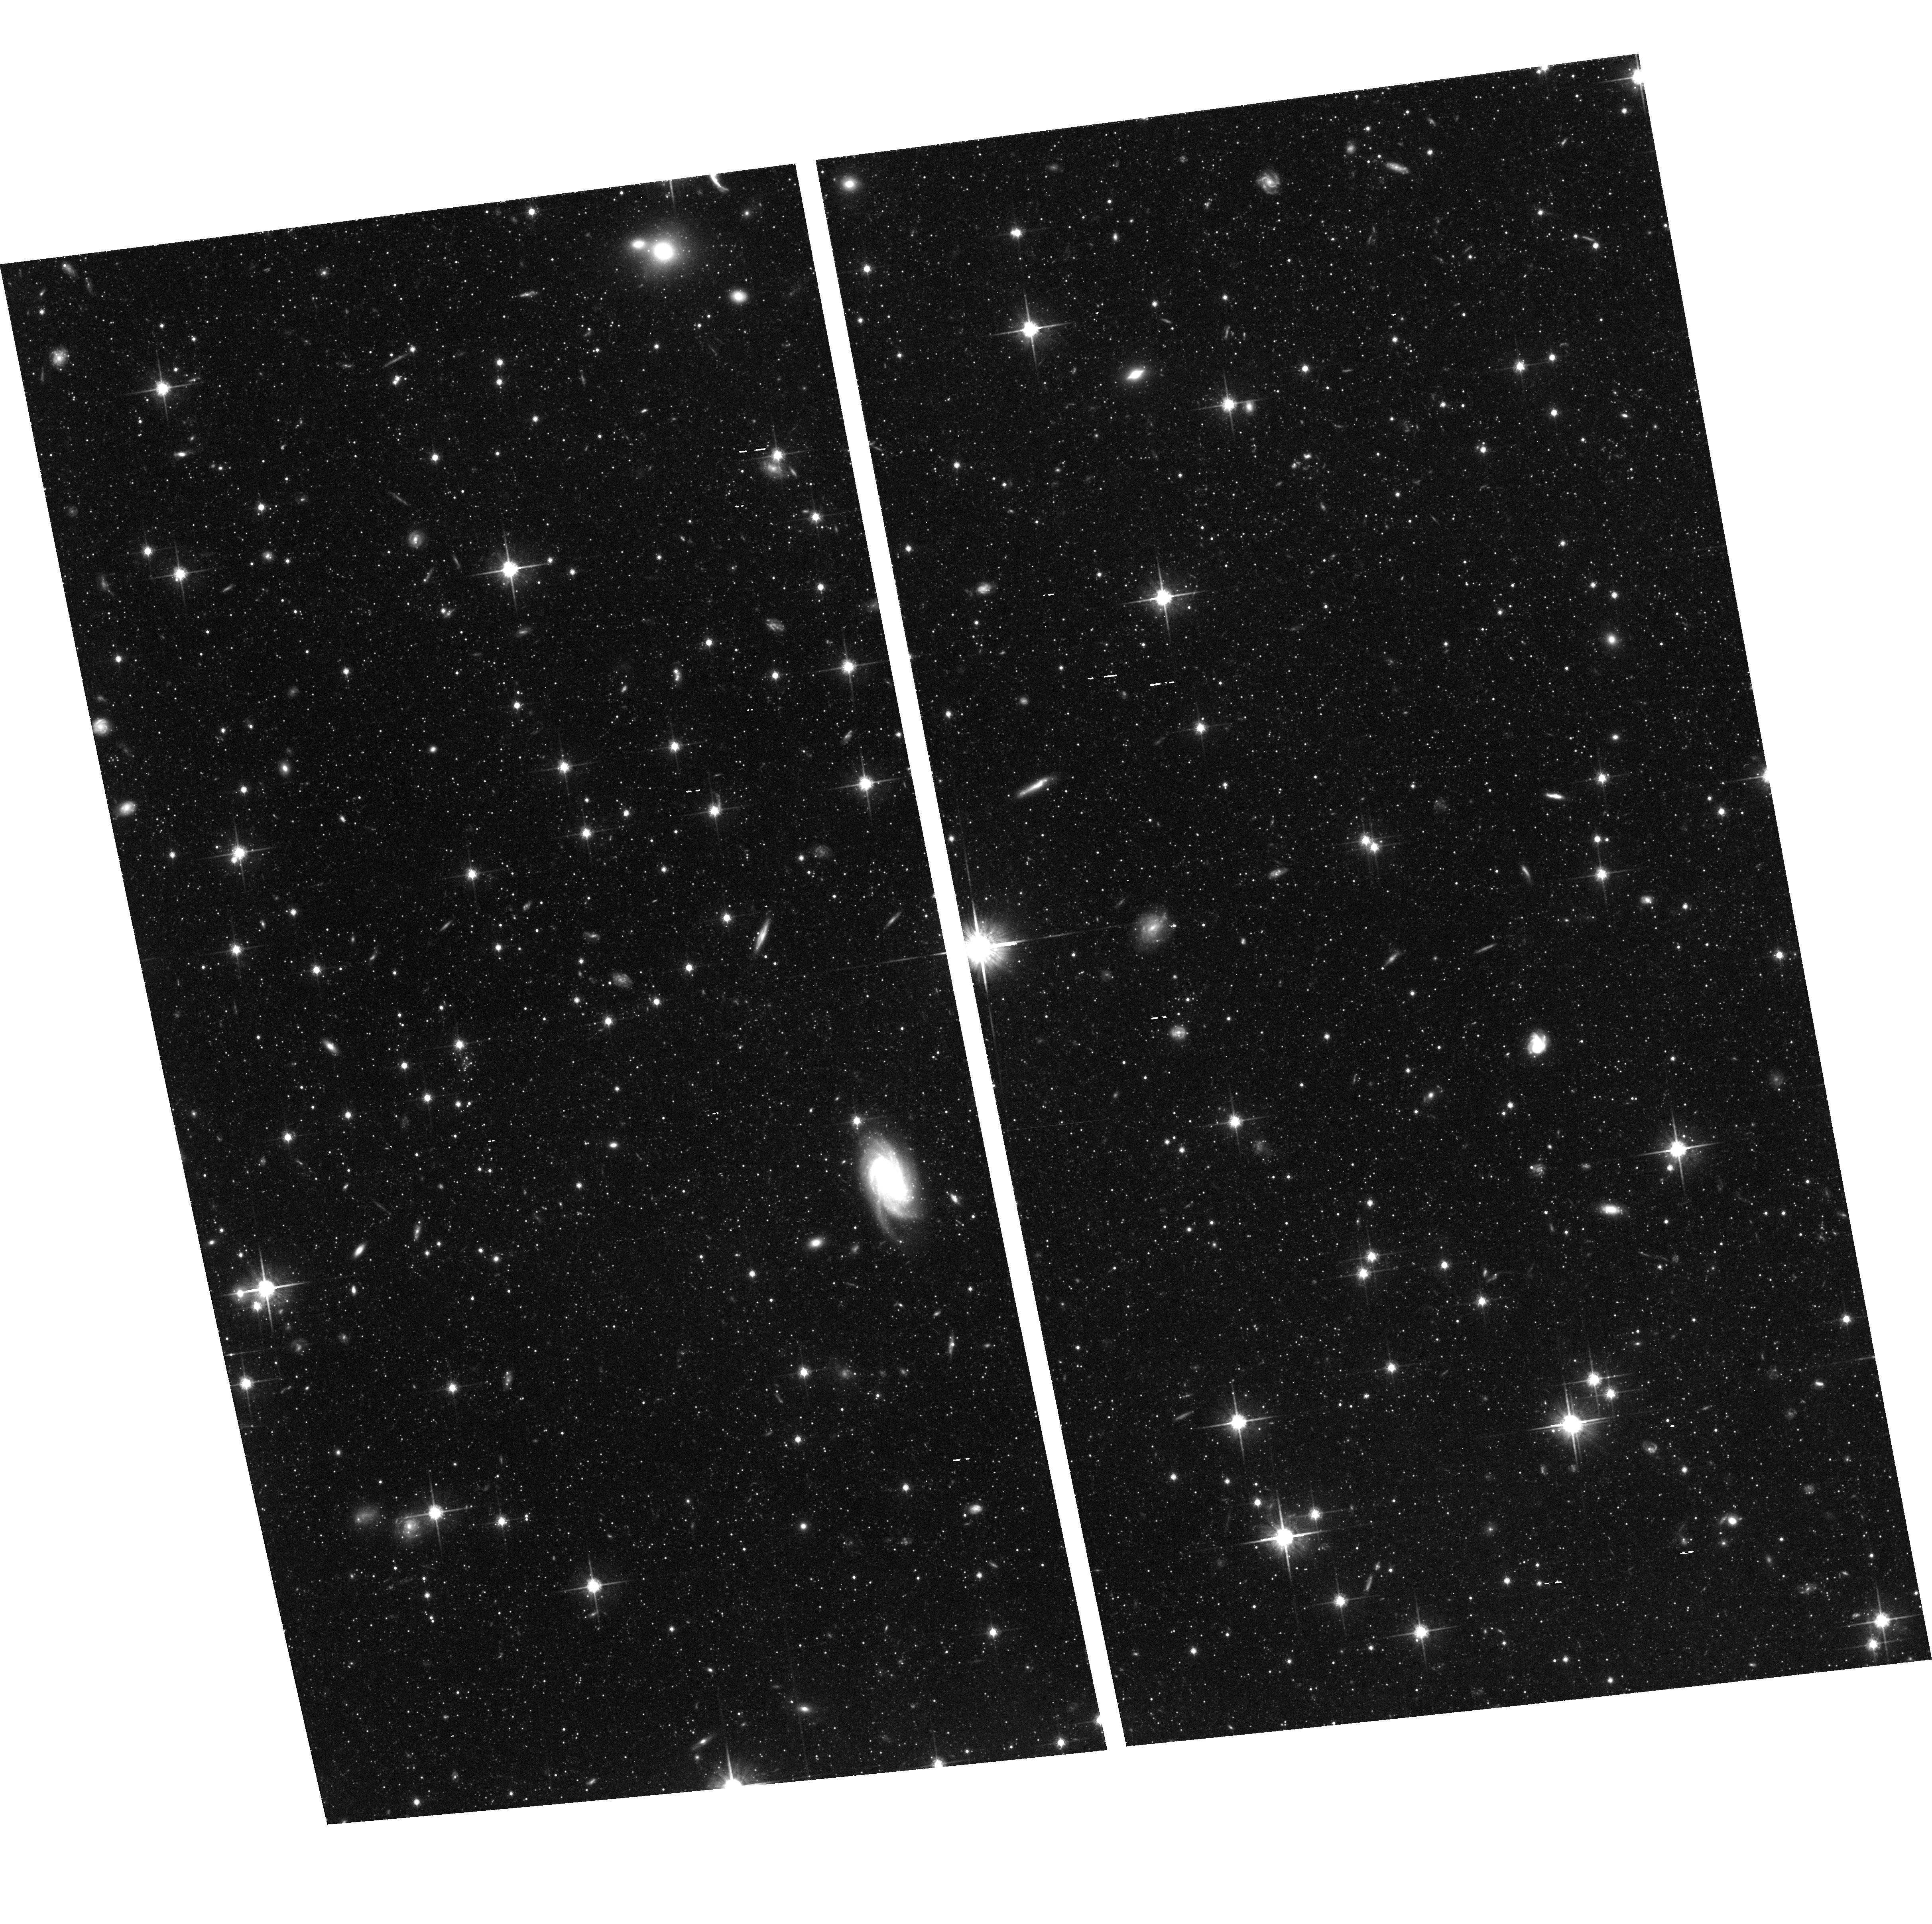
Target: NGC5128-F0. Instrument: ACS/WFC. Filter: F814W. Exposure: 2.1 h. Observation ID: hst_9373_02_acs_wfc_f814w_j6la02

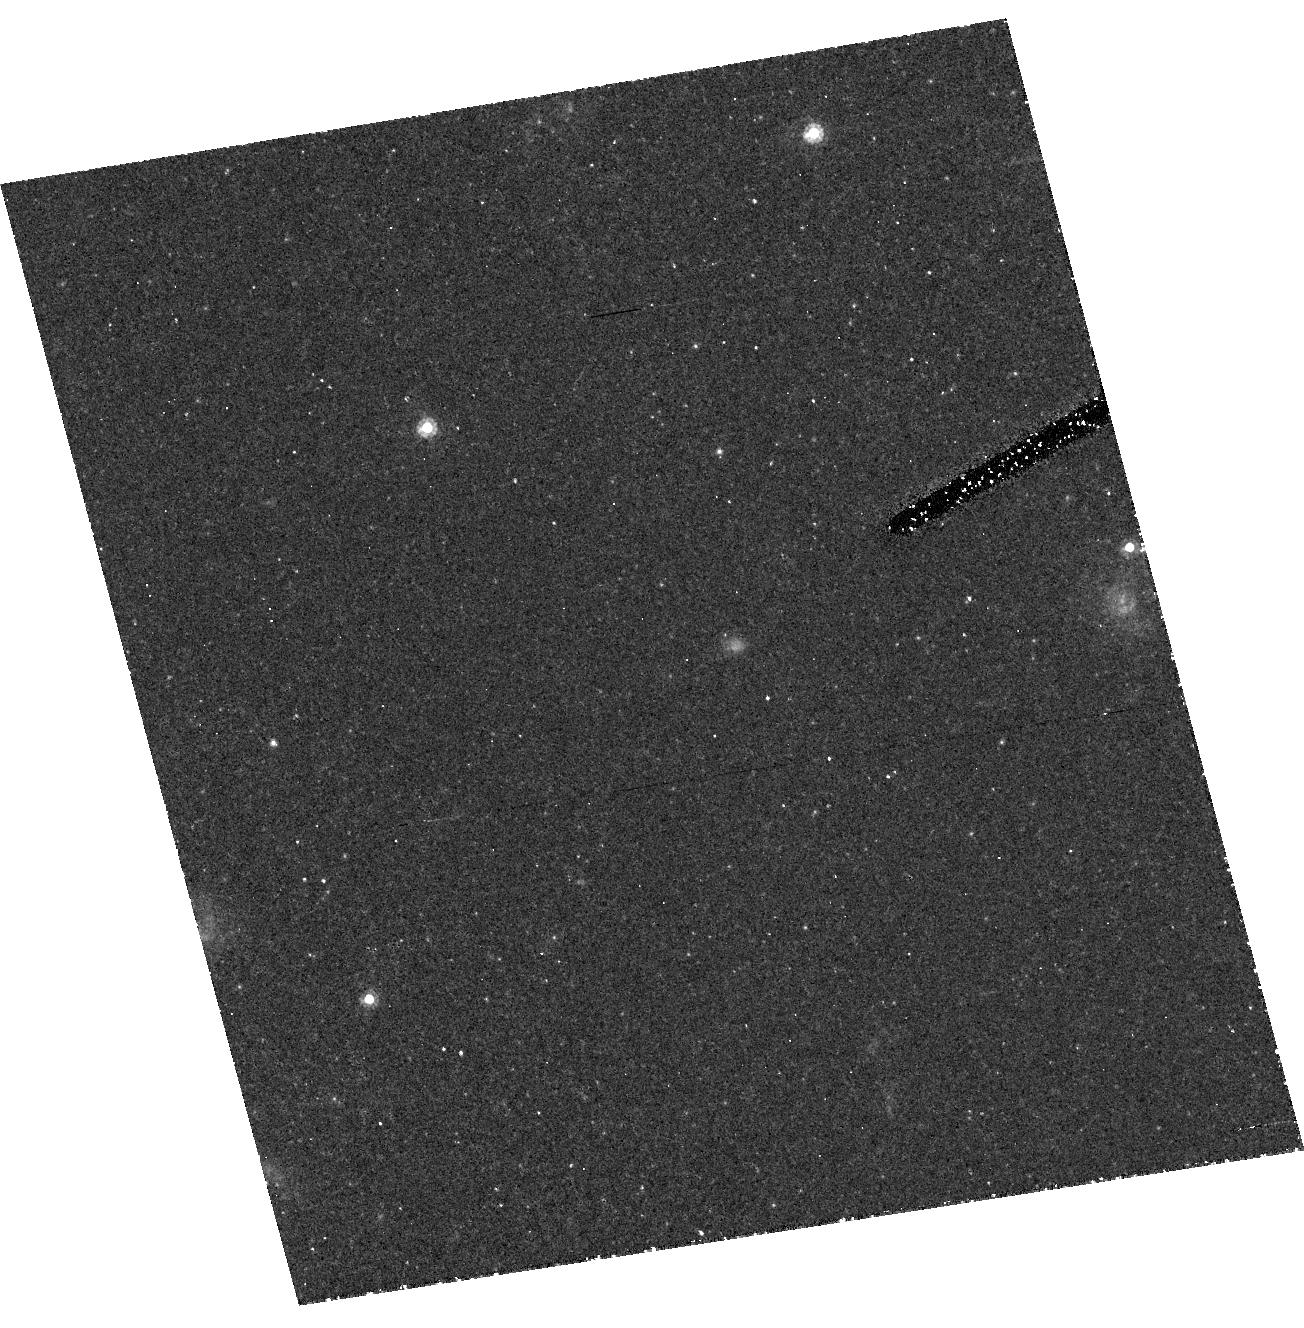
Target: field at RA 201.313°, Dec -43.575°. Instrument: ACS/HRC. Filter: F555W. Exposure: 2.1 h. Observation ID: hst_9373_05_acs_hrc_f555w_j6la05

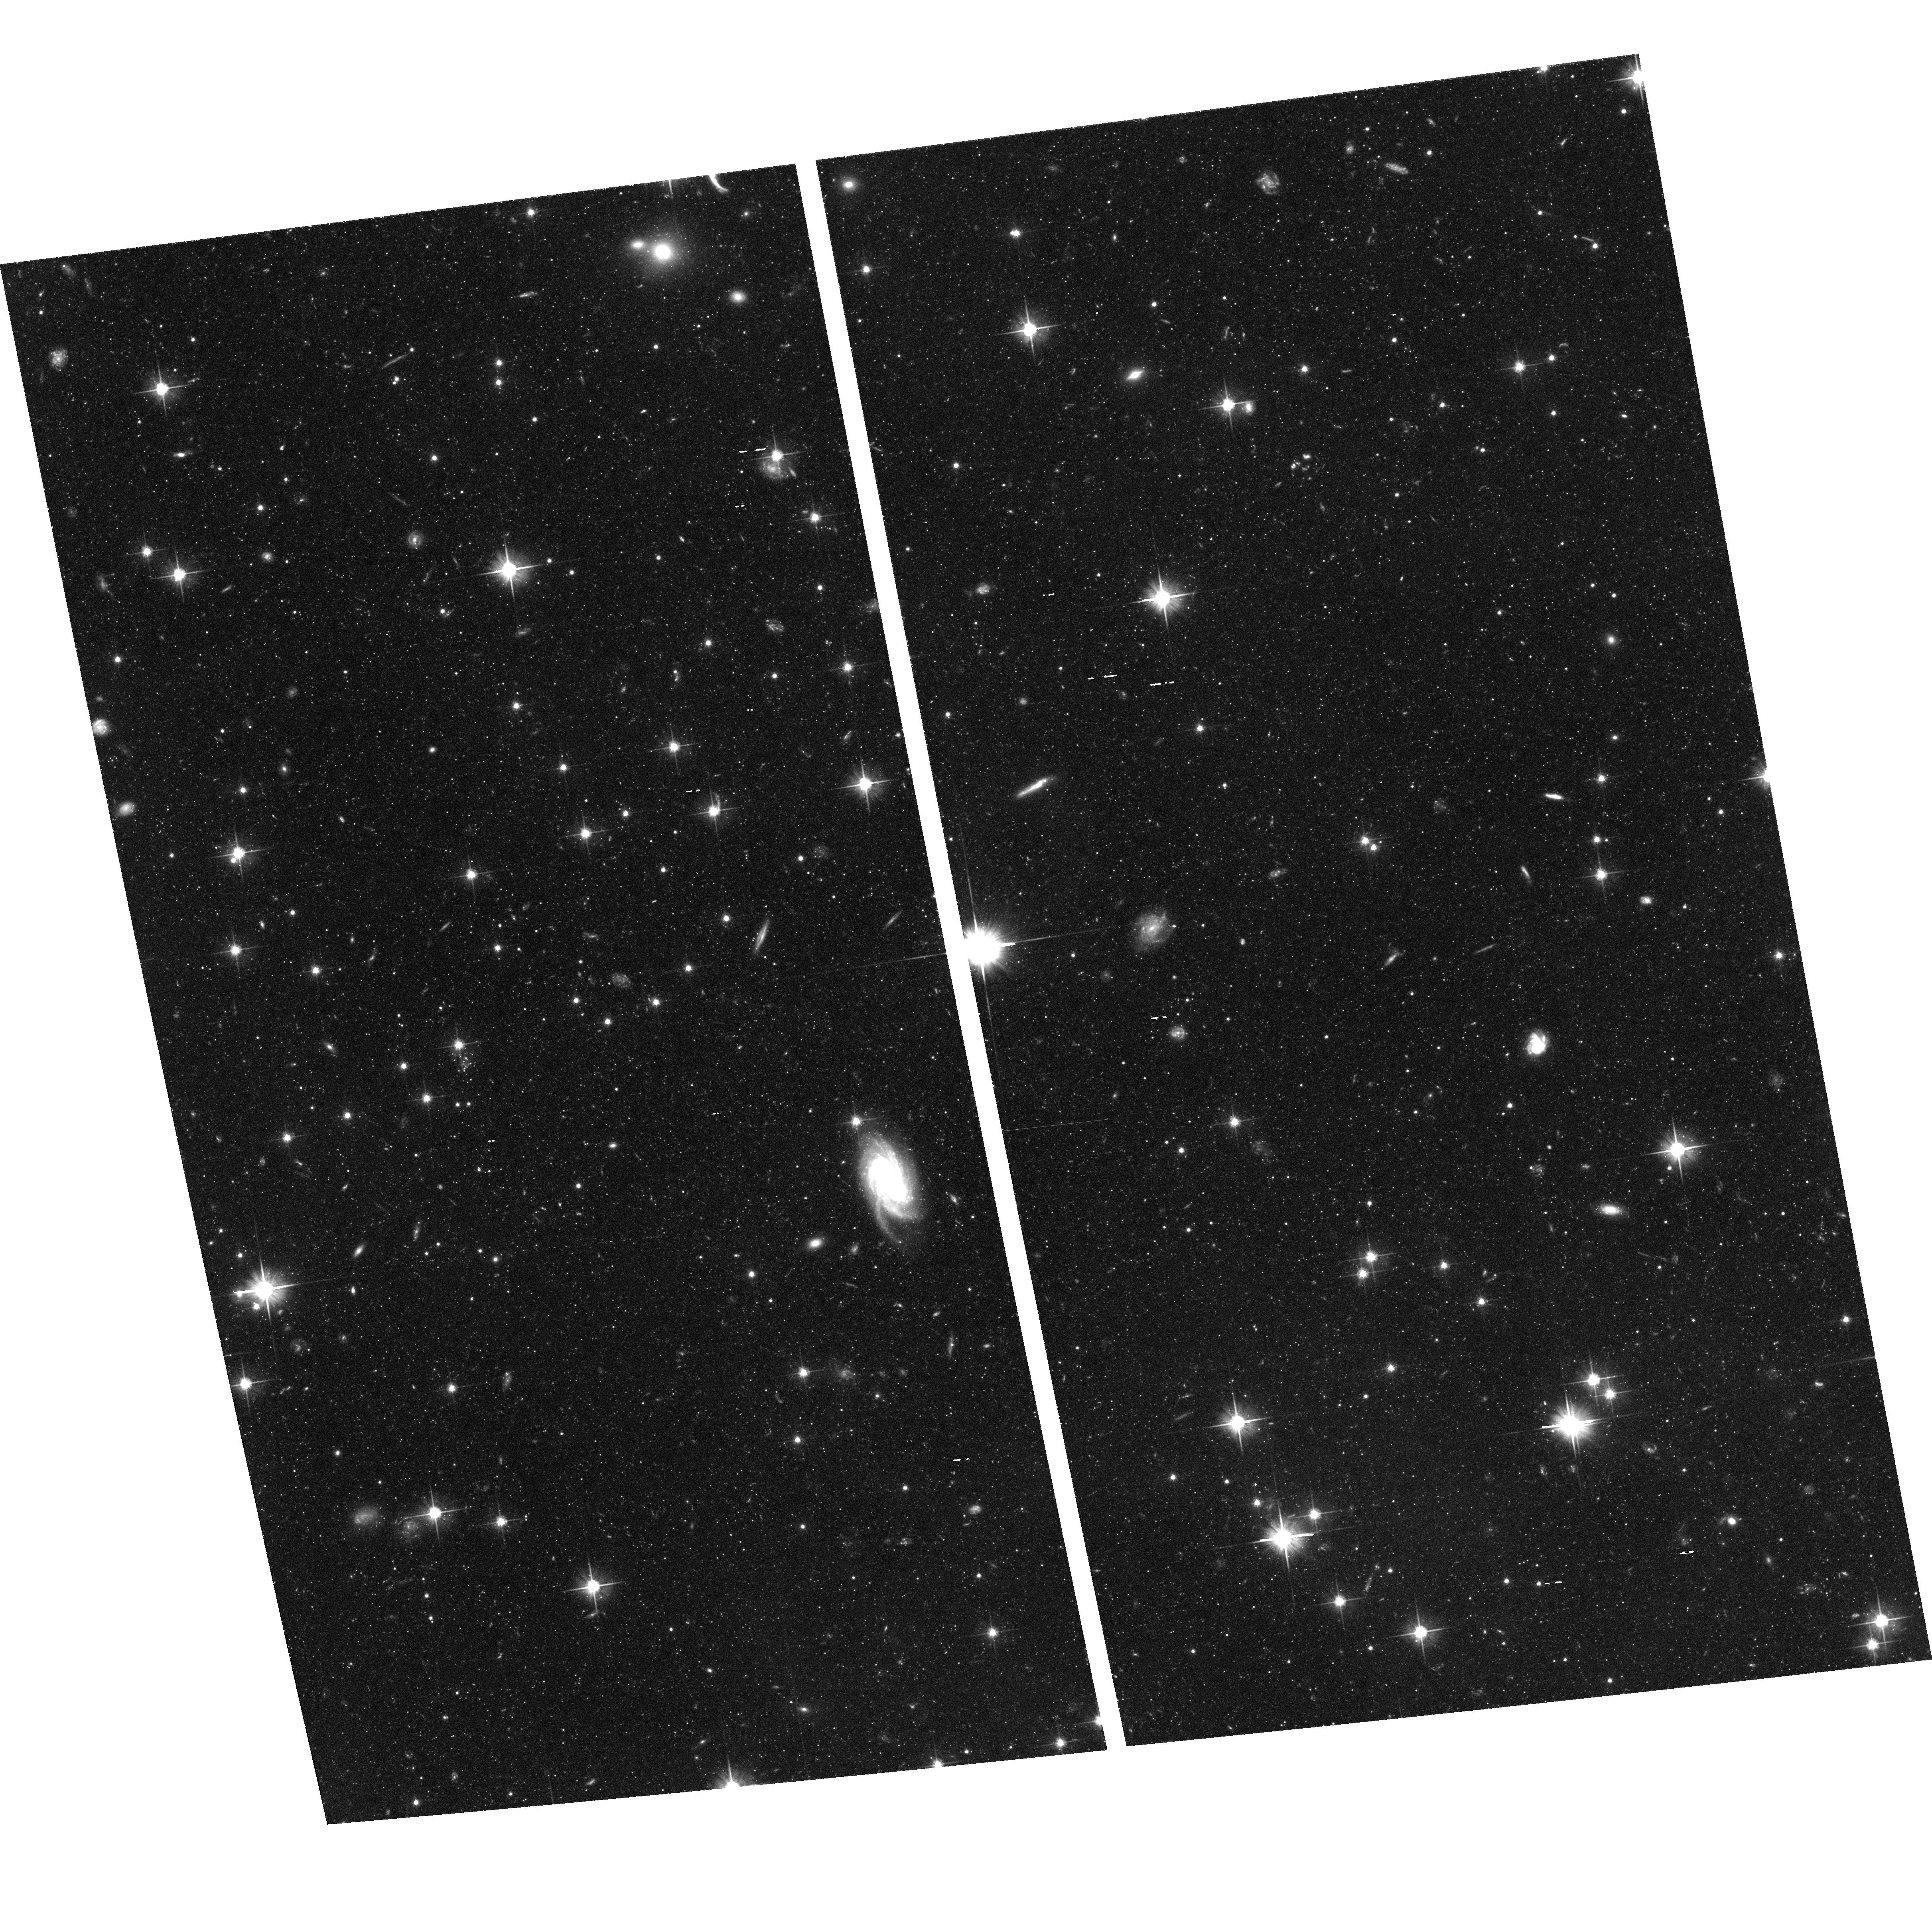
Target: NGC5128-F0. Instrument: ACS/WFC. Filter: F606W. Exposure: 2.1 h. Observation ID: hst_9373_07_acs_wfc_f606w_j6la07

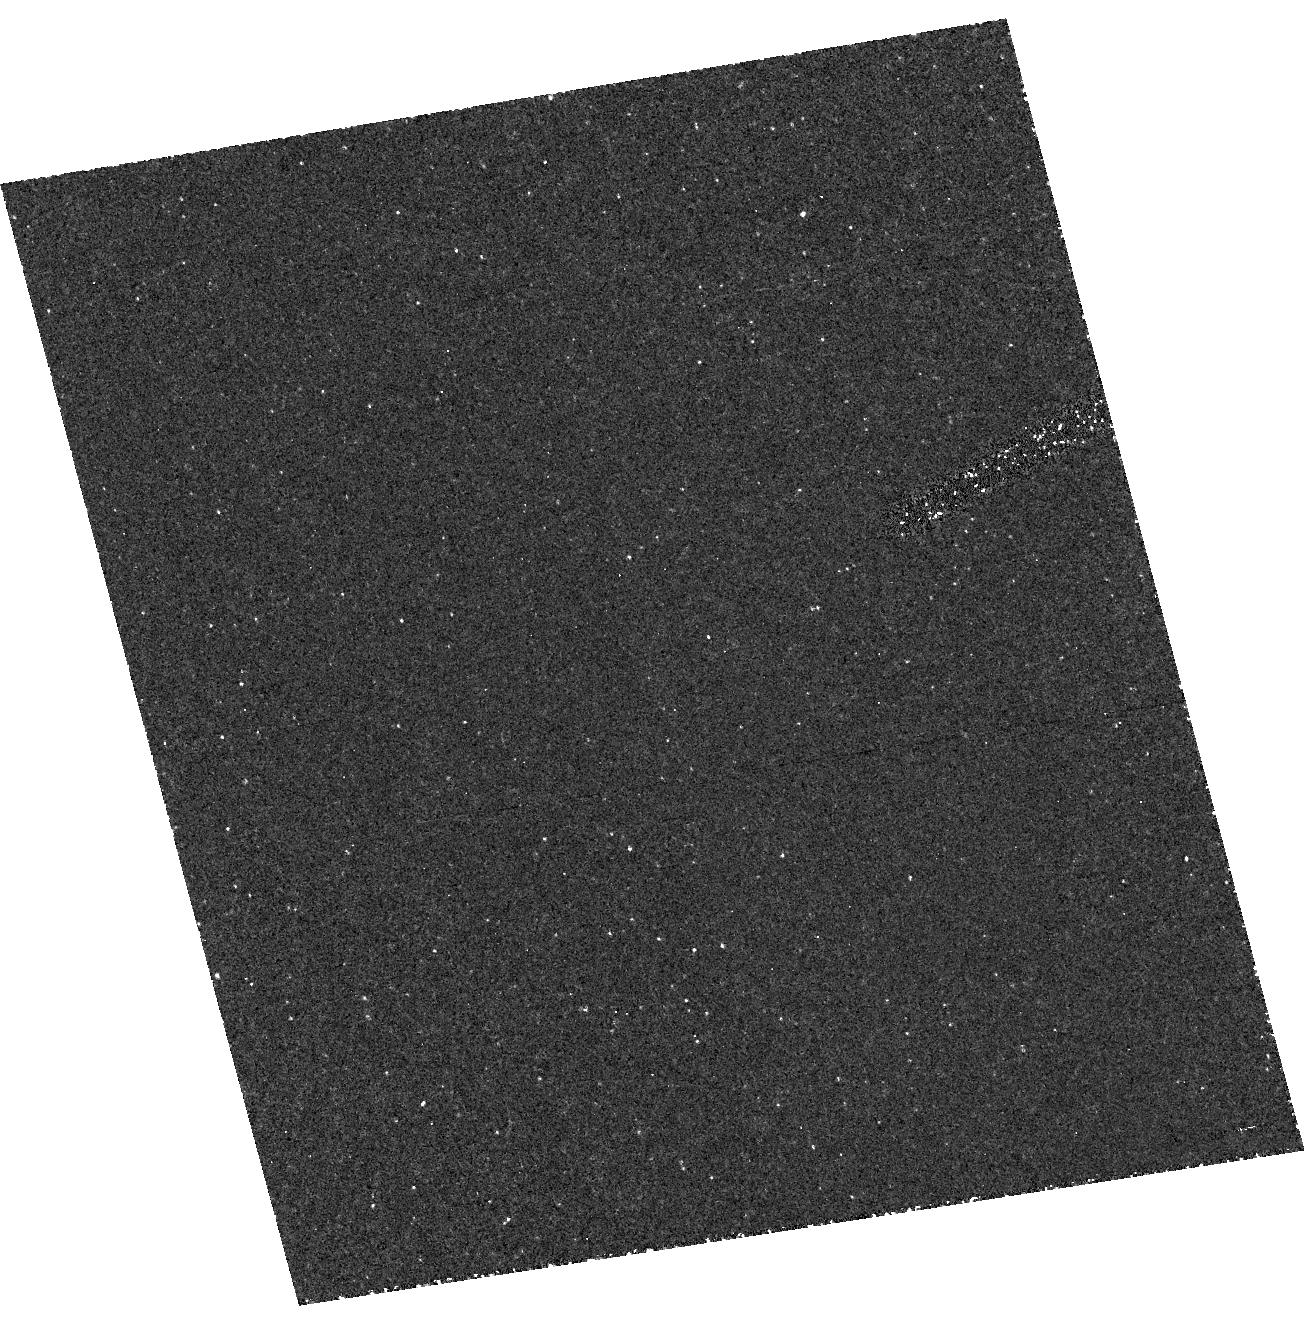
Target: field at RA 201.313°, Dec -43.575°. Instrument: ACS/HRC. Filter: F250W. Exposure: 2.1 h. Observation ID: hst_9373_08_acs_hrc_f250w_j6la08

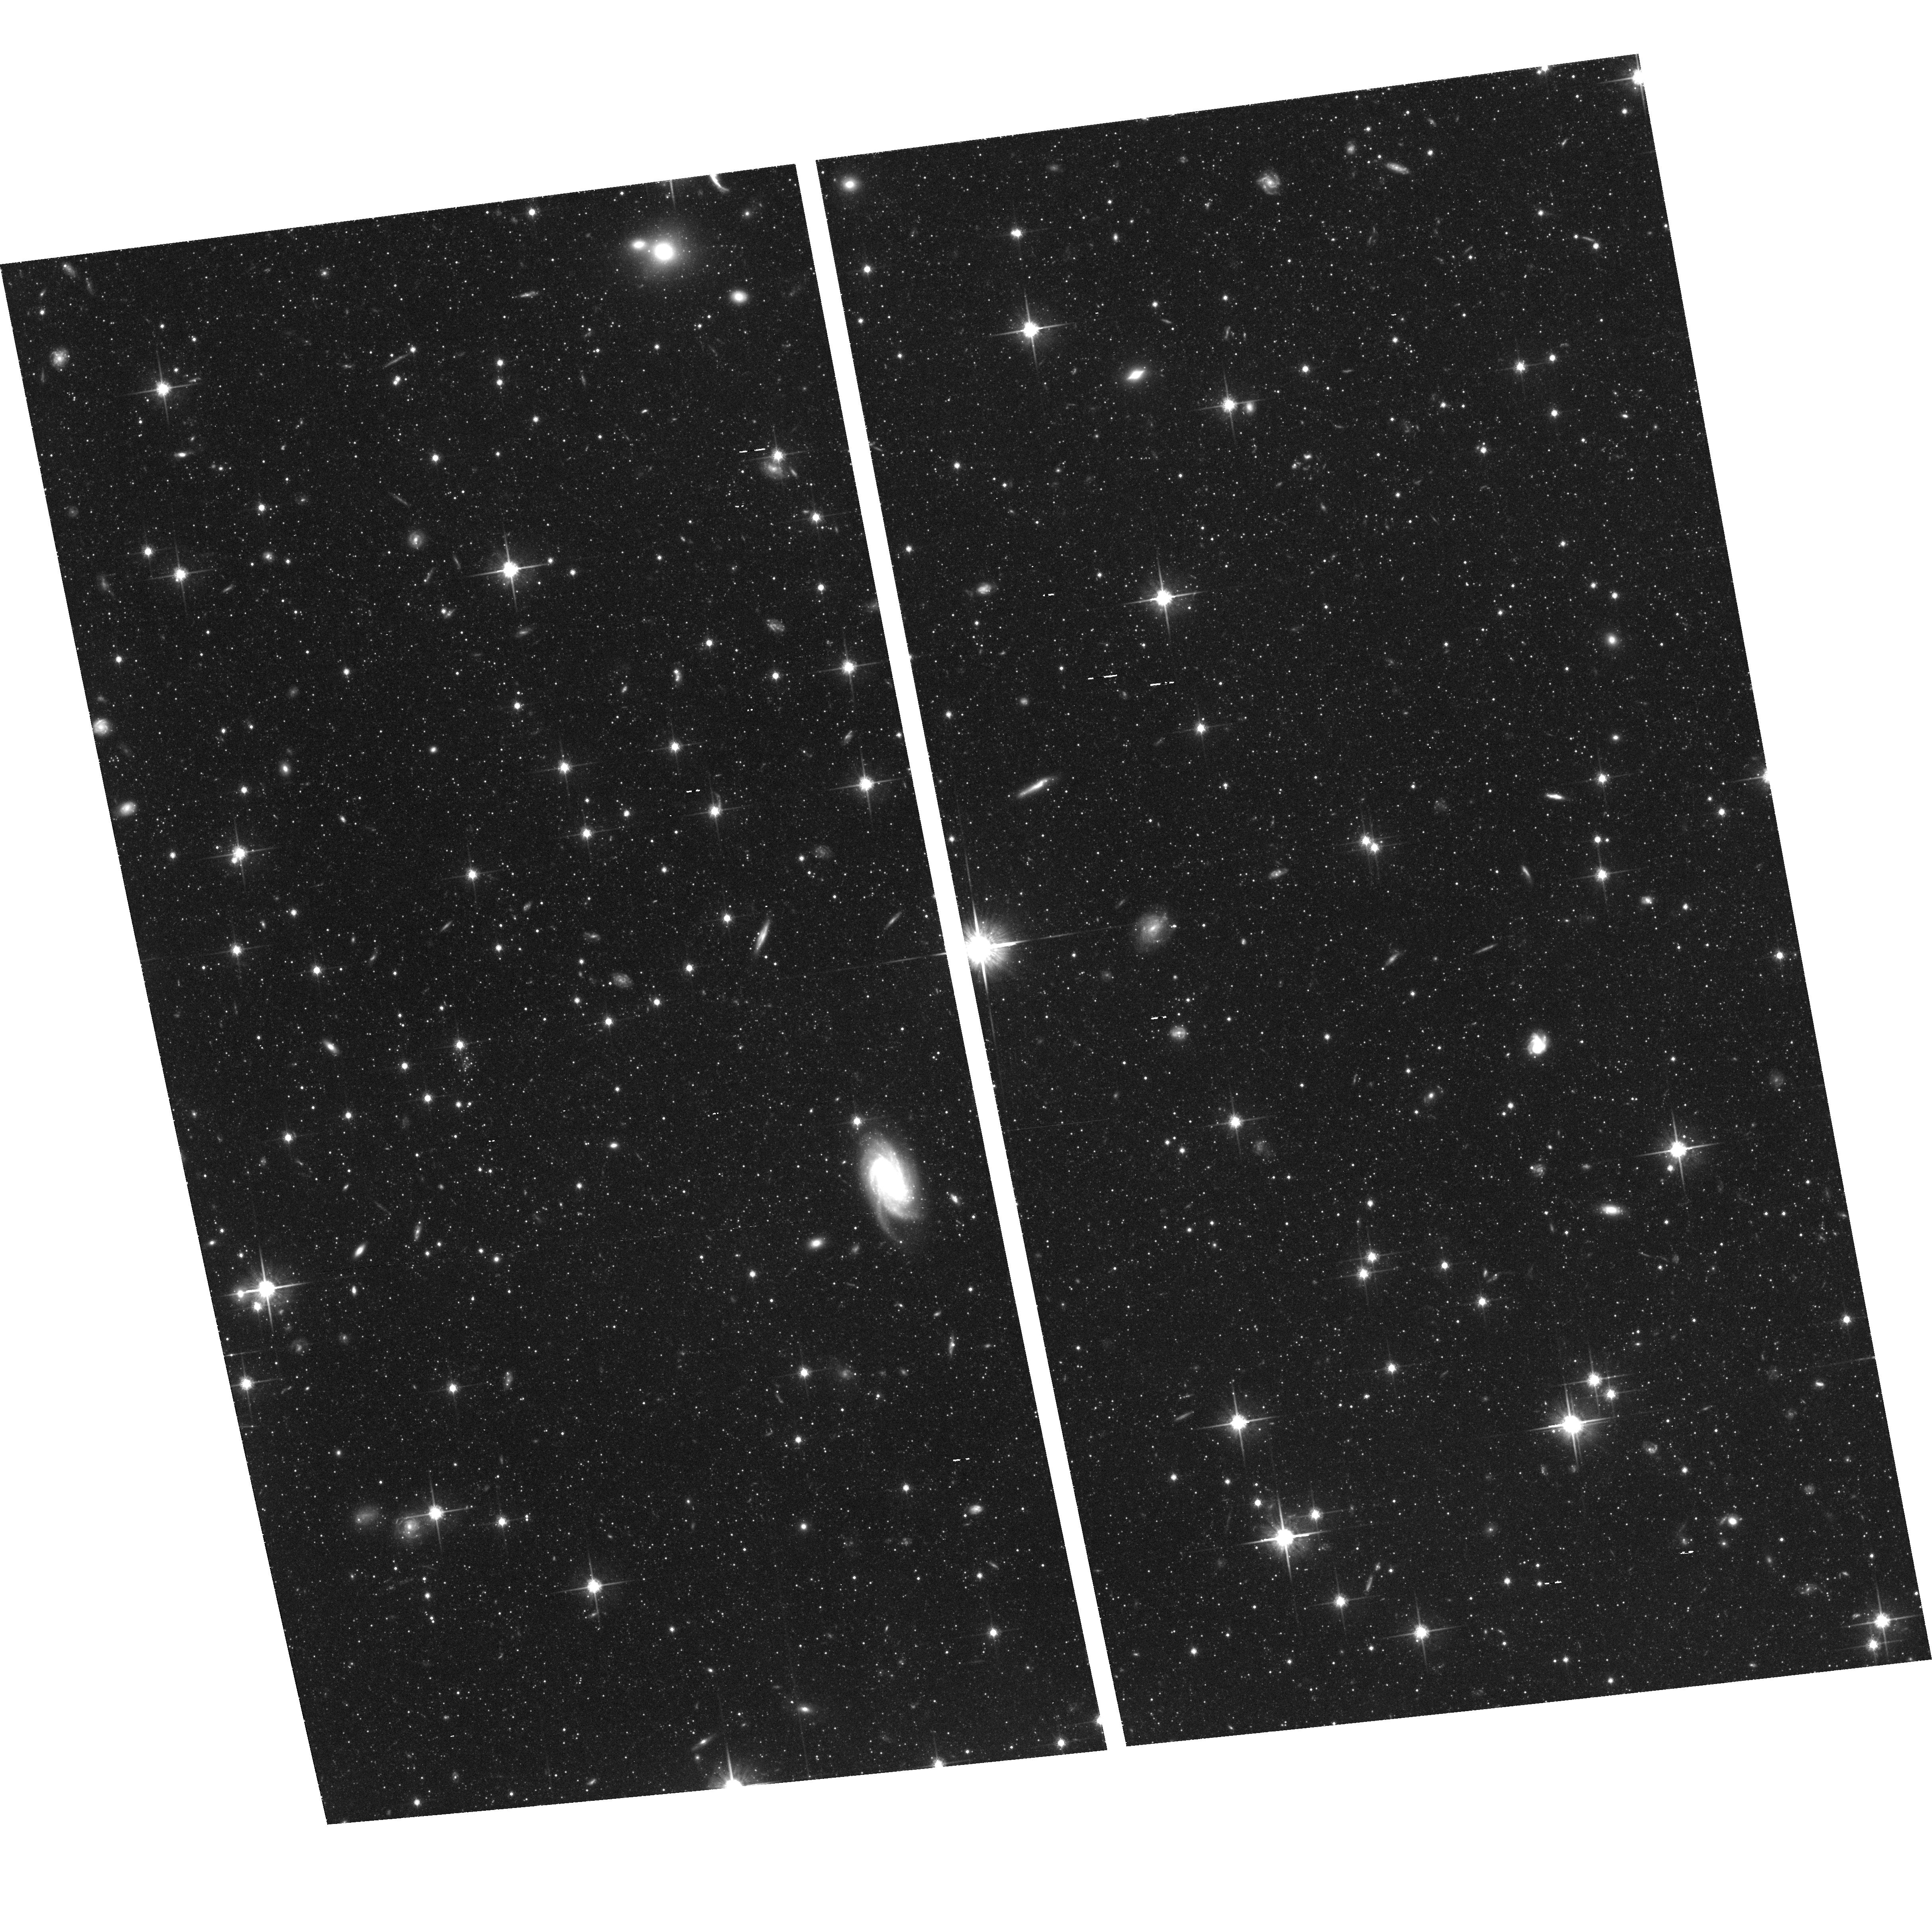
Target: NGC5128-F0. Instrument: ACS/WFC. Filter: F814W. Exposure: 2.1 h. Observation ID: hst_9373_06_acs_wfc_f814w_j6la06

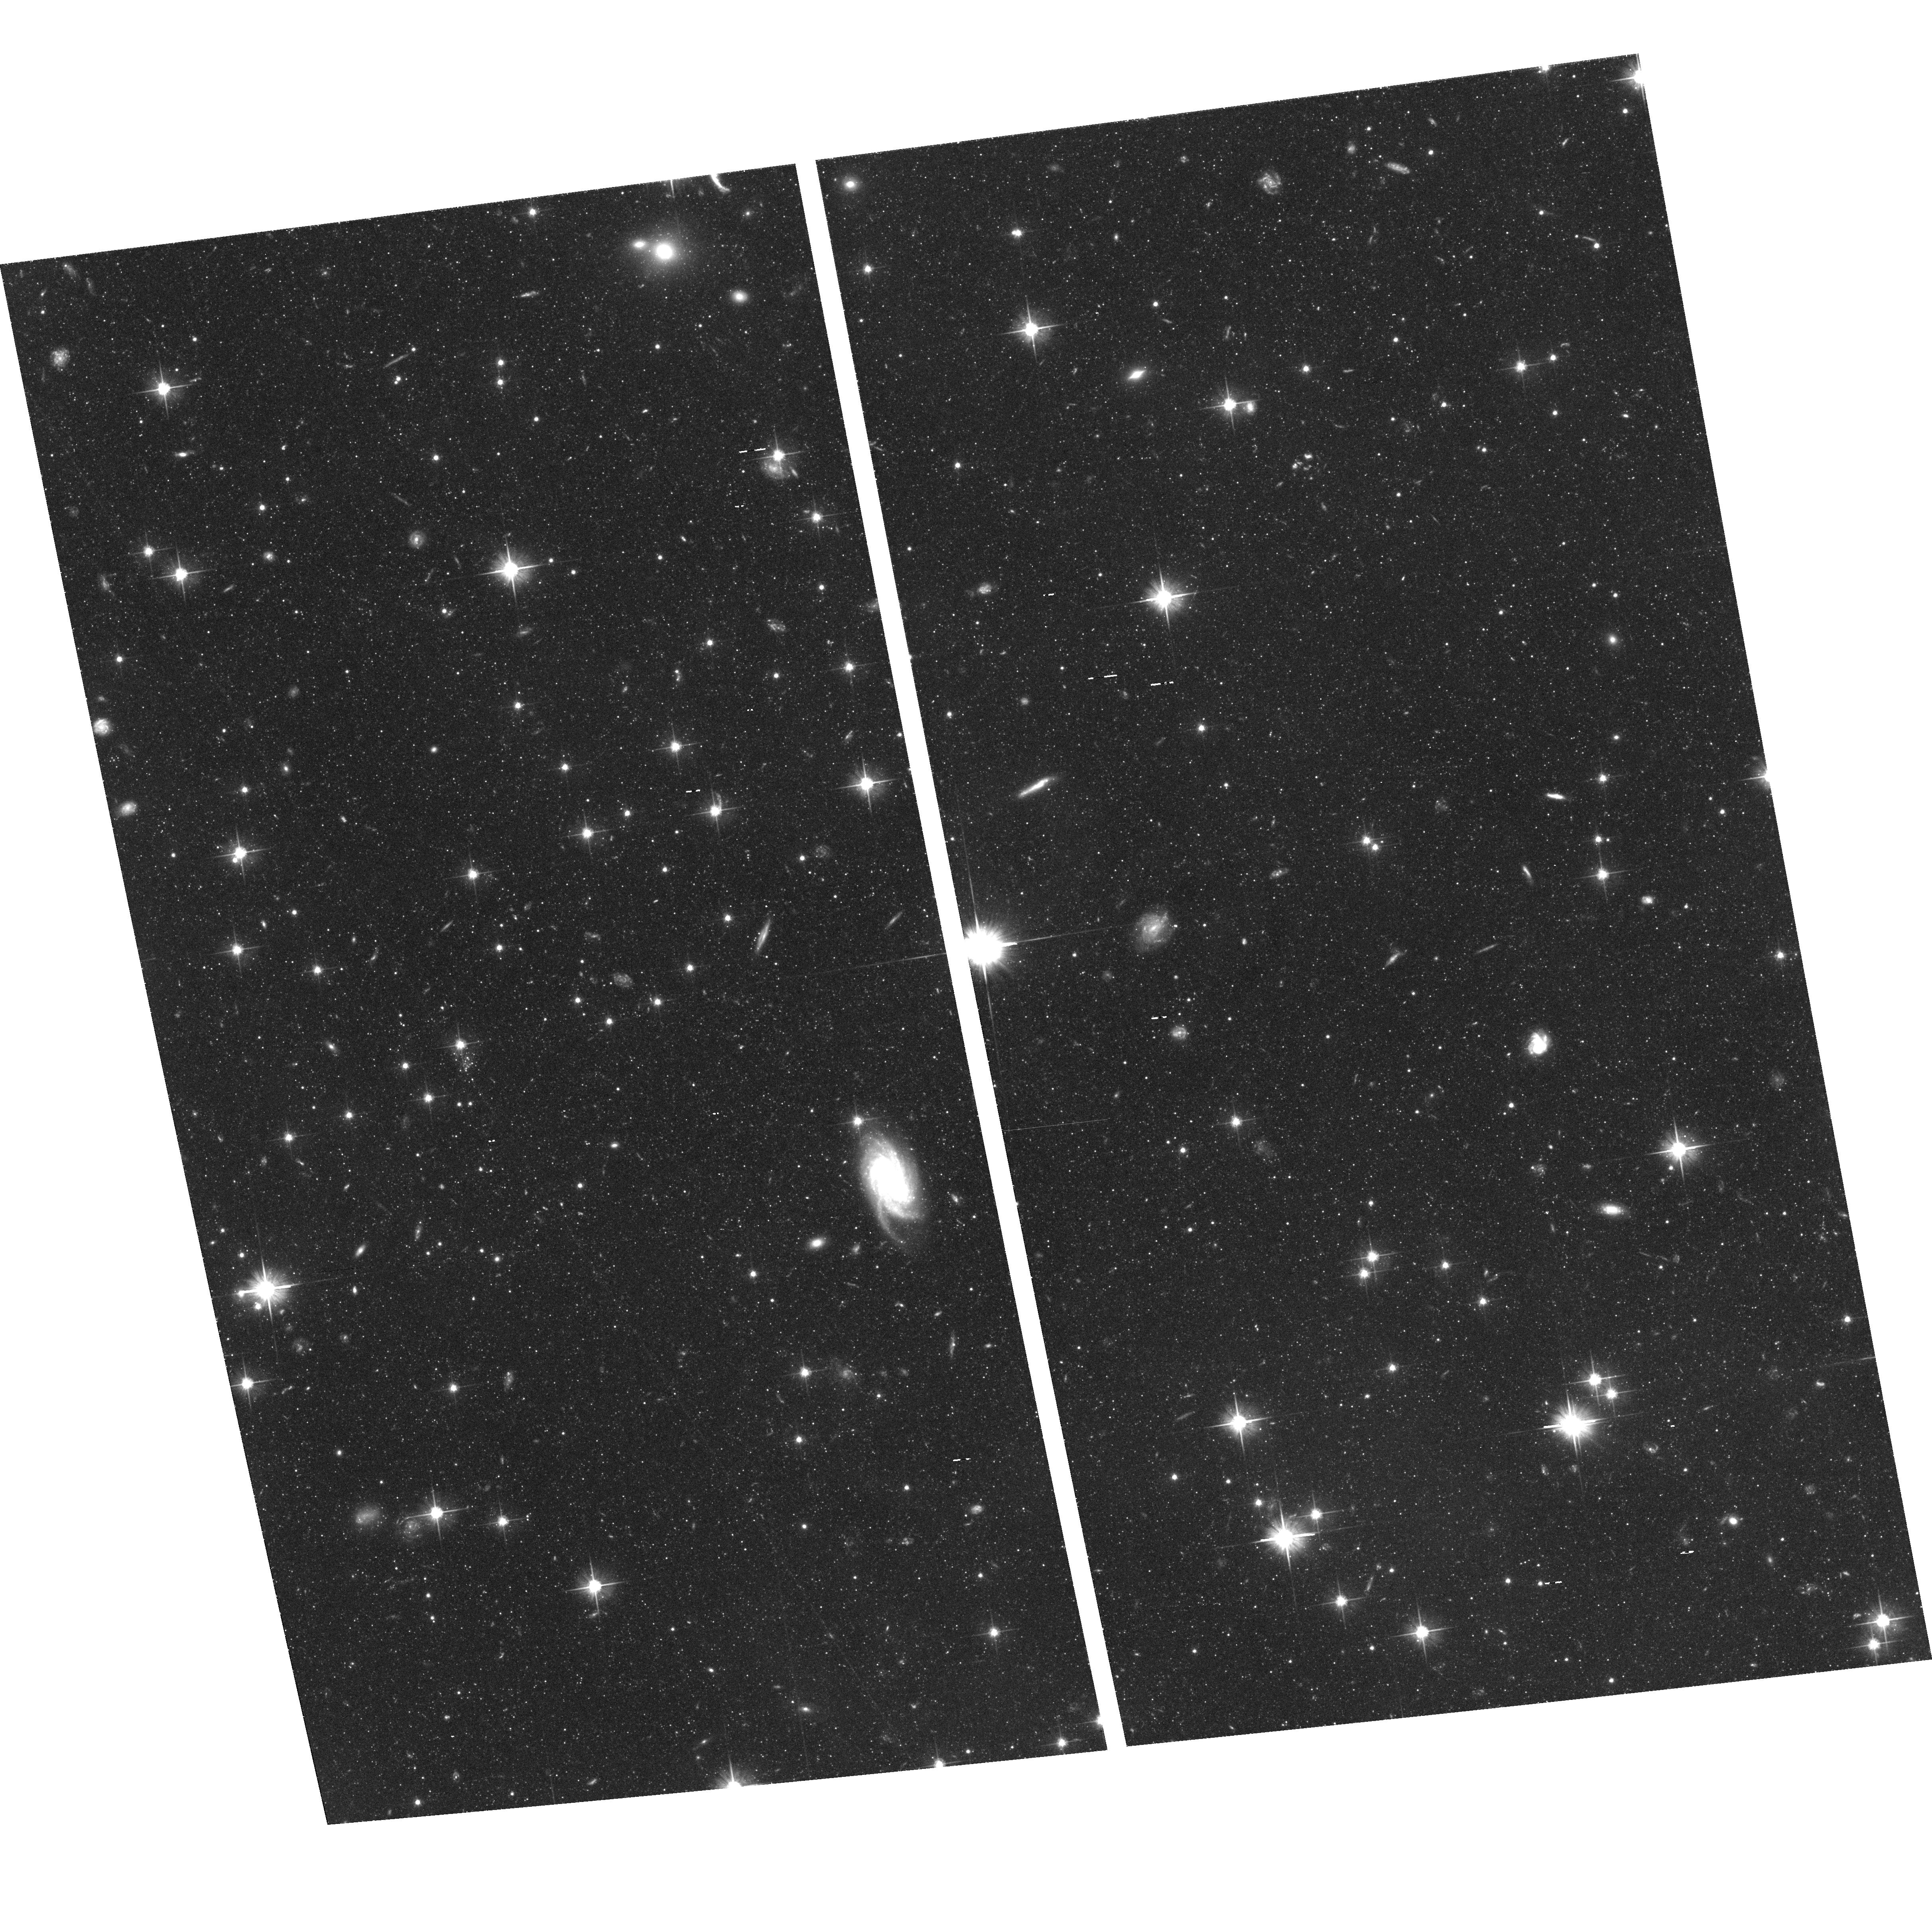
Target: NGC5128-F0. Instrument: ACS/WFC. Filter: F606W. Exposure: 2.1 h. Observation ID: hst_9373_01_acs_wfc_f606w_j6la01

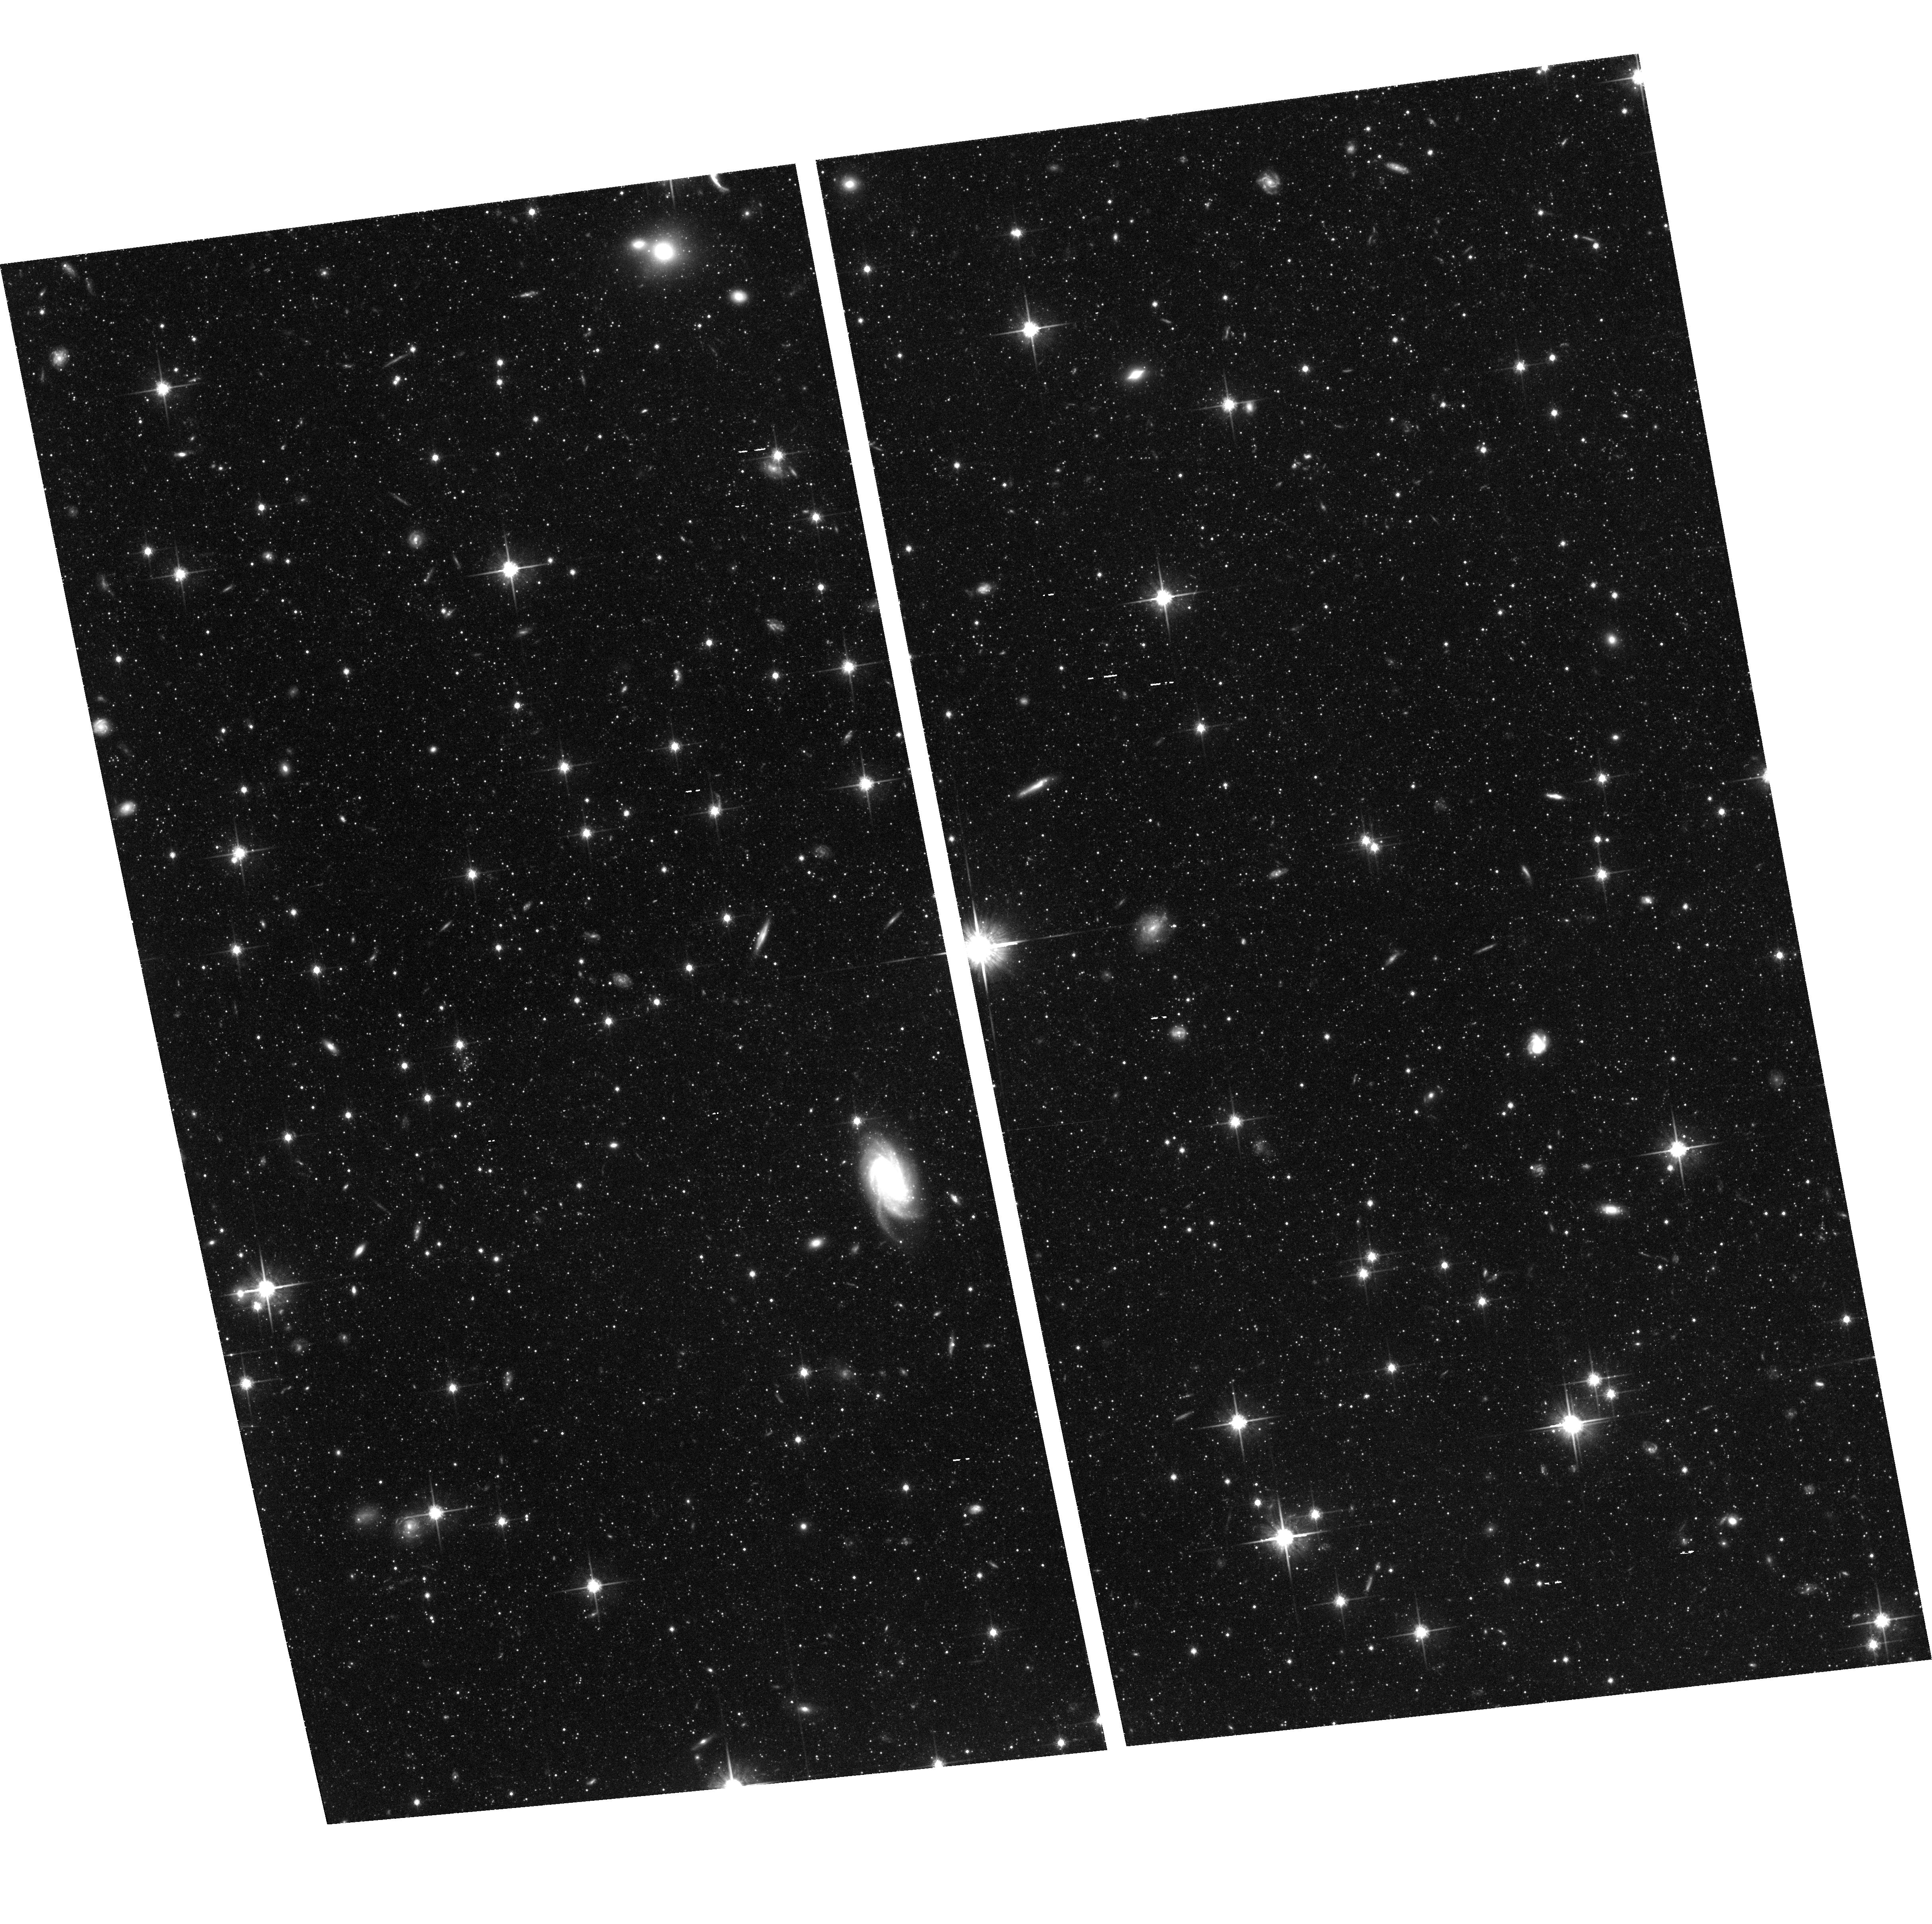
Target: NGC5128-F0. Instrument: ACS/WFC. Filter: F814W. Exposure: 2.1 h. Observation ID: hst_9373_04_acs_wfc_f814w_j6la04

Reaching the Horizontal Branch in NGC 5128:  Deepest Probe of a Giant Elliptical (PI: Rejkuba, Marina)

NGC 5128 is the nearest easily observable giant E galaxy, and is a unique testing ground for stellar population models. Previous WFPC2 photometry of its halo red-giant stars has shown that they are predominantly metal-rich (<m/H>~-0.45), but little is yet known about their spread in ages. With the ACS/WFC camera, we propose to obtain deep (V, I) photometry down to the level of its horizontal-branch population, with the goal of refining the metallicity distribution function and gaining quantitative information on its age distribution. This will be unique data for any giant elliptical galaxy and will provide major new input to population synthesis techniques for such galaxies.